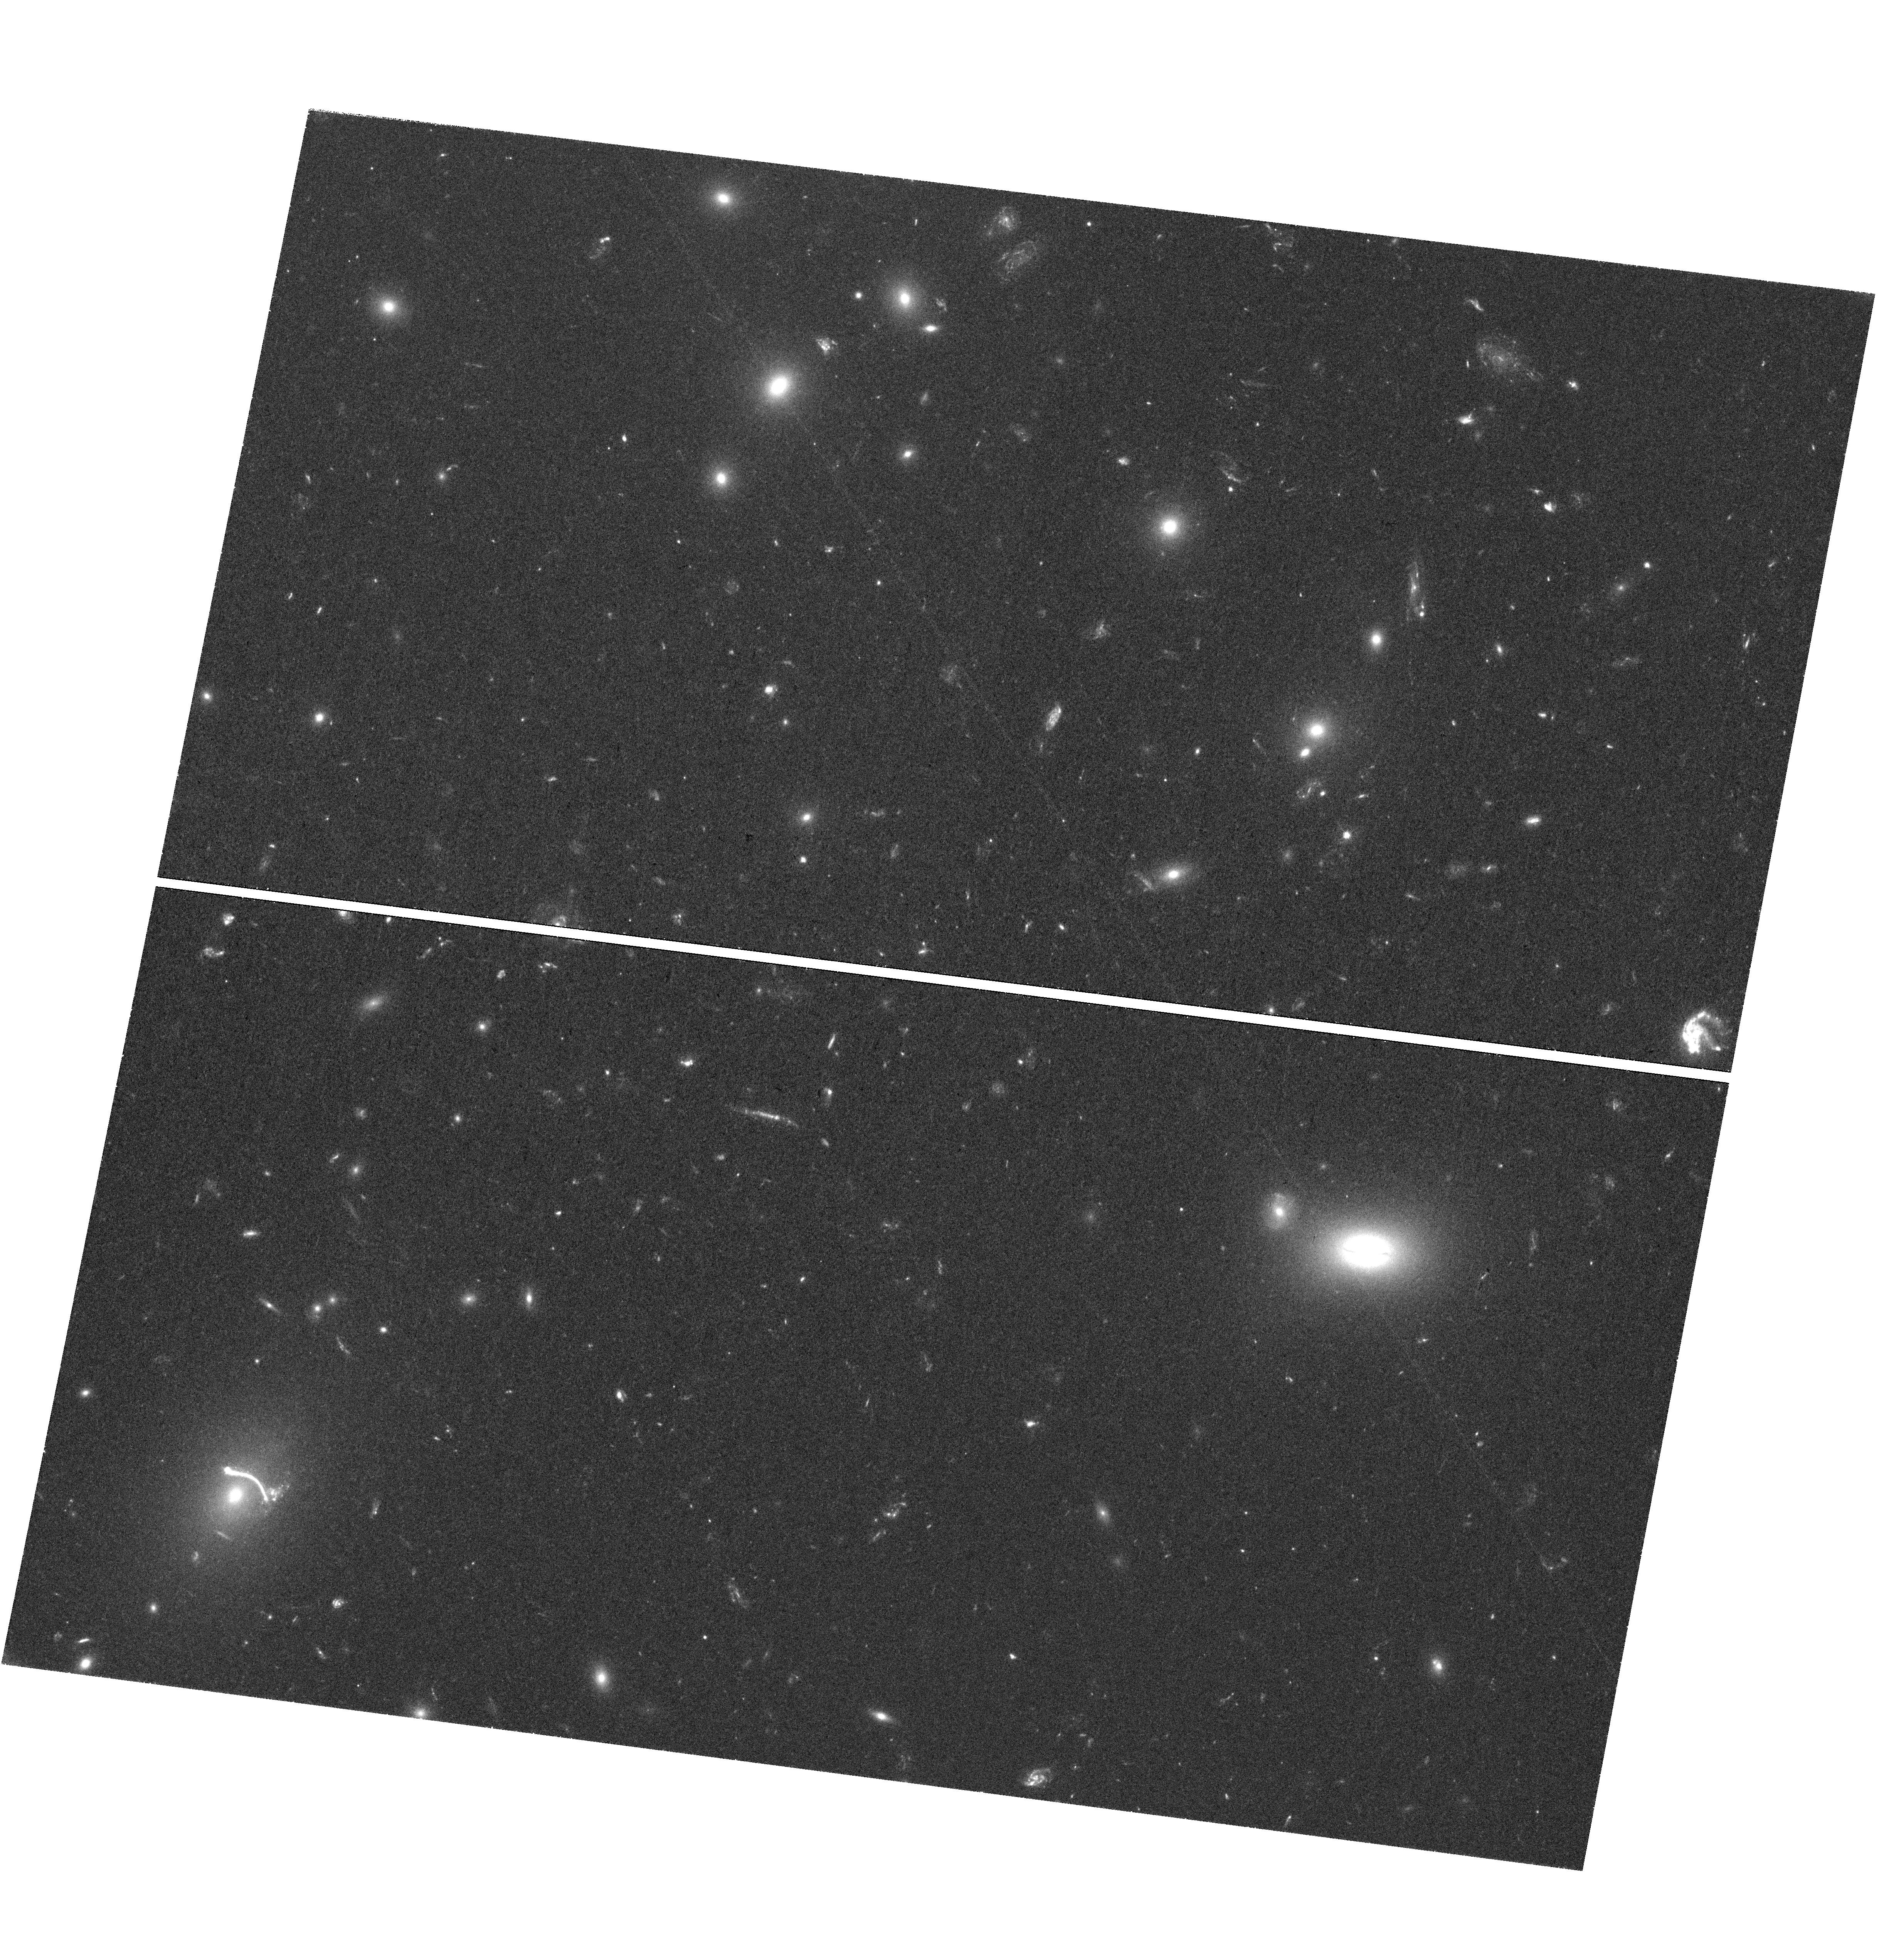
Target: ABELL1201-BCG
Instrument: WFC3/UVIS
Filter: F390W
Exposure: 2 h
Observation ID: hst_14886_02_wfc3_uvis_f390w_ide002

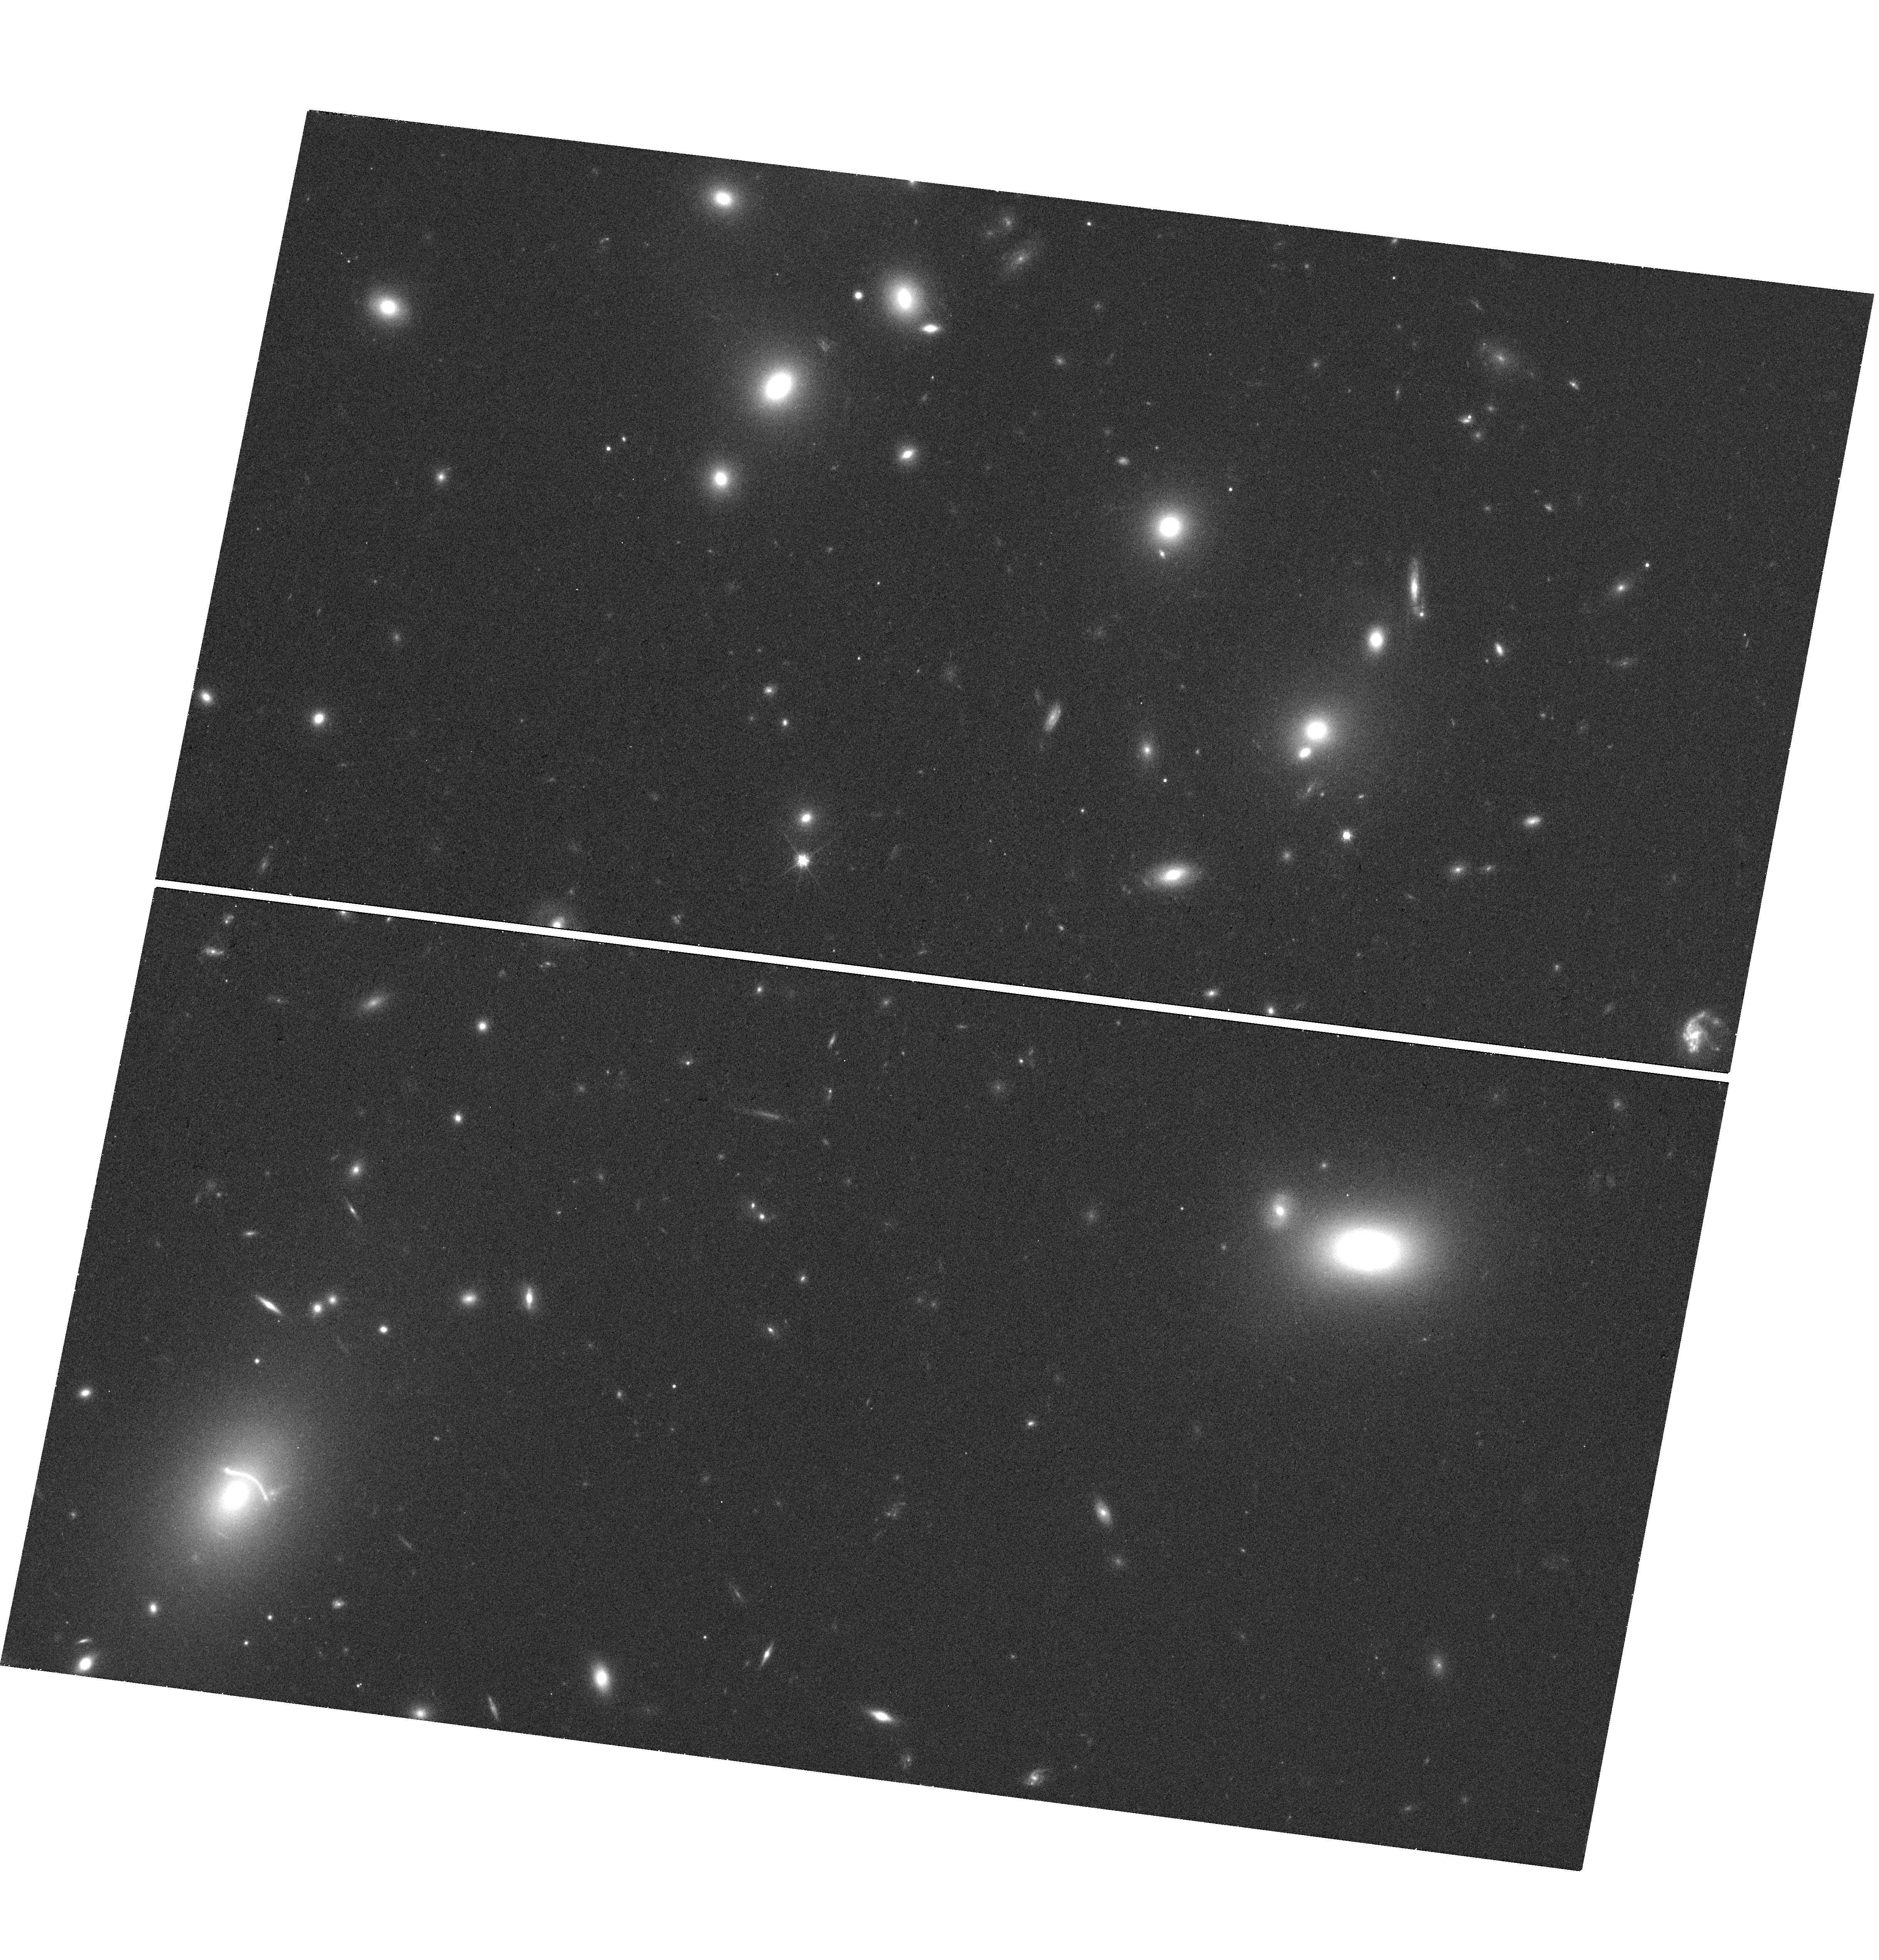
Target: ABELL1201-BCG
Instrument: WFC3/UVIS
Filter: F814W
Exposure: 17 min
Observation ID: hst_14886_02_wfc3_uvis_f814w_ide002

The unusual lensing BCG in Abell 1201: A steep IMF gradient, or an ultra-massive central black hole? (PI: Smith, Russell Julian)

Abell 1201 is a cluster of galaxies at z=0.17, with a brightest cluster galaxy (BCG) which acts as a gravitational lens to a background surce at z=0.45. The lensing configuration is unusual, with a single bright arc formed at small radius (~5kpc), where the stars are expected to contribute substantially to the total lensing mass. Using VLT/MUSE data, we have recently discovered a faint counter-image to the main arc, located just 0.6" from the lens centre. This image is not predicted at all in lensing models which incorporate the mass contributions from stars (following the observed light profile) and dark matter. Modelling shows that the formation of the counter-image requires additional mass at small radius. Possible solutions include (a) imposing a gradient of the stellar-mass-to-light ratio, reflecting a heavier initial mass function (IMF) in the galaxy centre, or (b) adding a central black hole with mass above ten billion solar masses, comparable to the largest dynamical measurements. The first scenario would be relevant to ongoing controversies concering possible non-standard IMFs in massive elliptical galaxies. The second explanation would be the first lensing-based detection of a central black hole, with implications for the still sparsely-populated upper end of the black hole scaling relations. The two alternative models yield different predictions for the morphology of the counter-image. Our proposed WFC3/UVIS observations will establish whether the image is (a) a radial arc, supporting the IMF gradient interpretation, or (b) a compact counter-image, confirming the ultra-massive black hole scenario. HST resolution is essential for this measurement.